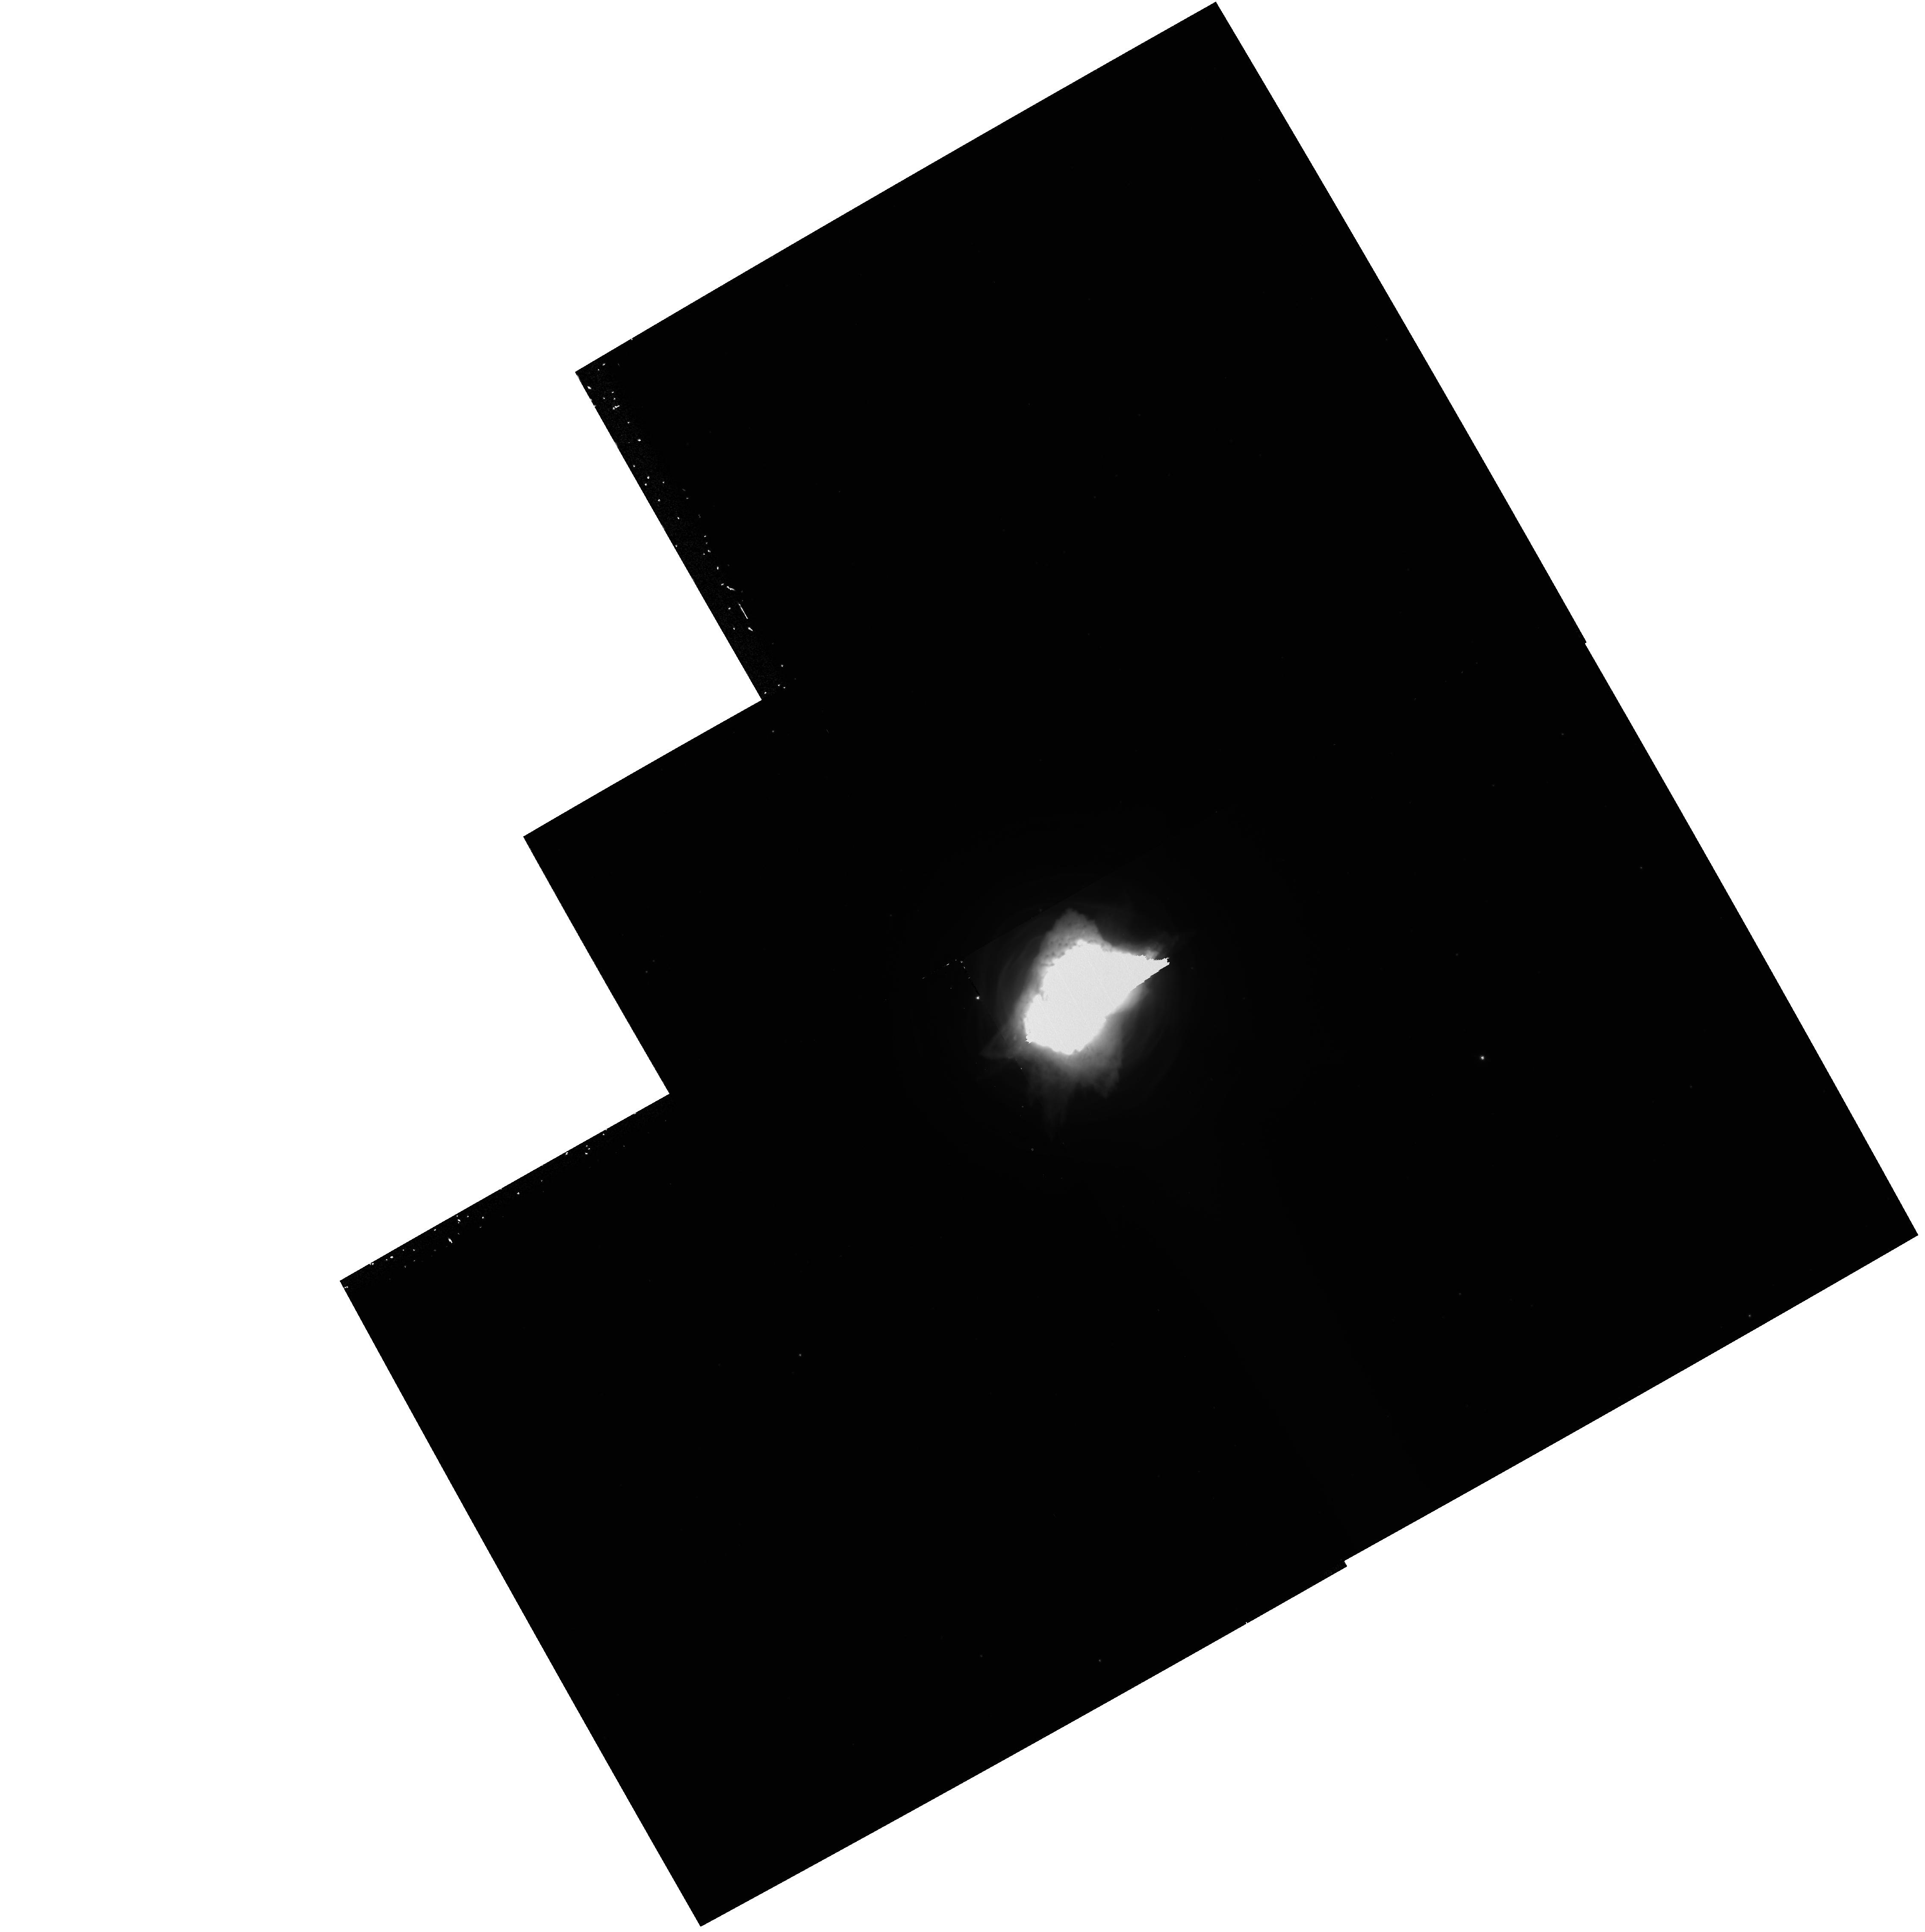
Target: NGC7027. Instrument: WFPC2/PC. Filter: F656N. Exposure: 33 min. Observation ID: hst_6280_02_wfpc2_pc_f656n_u2rh02

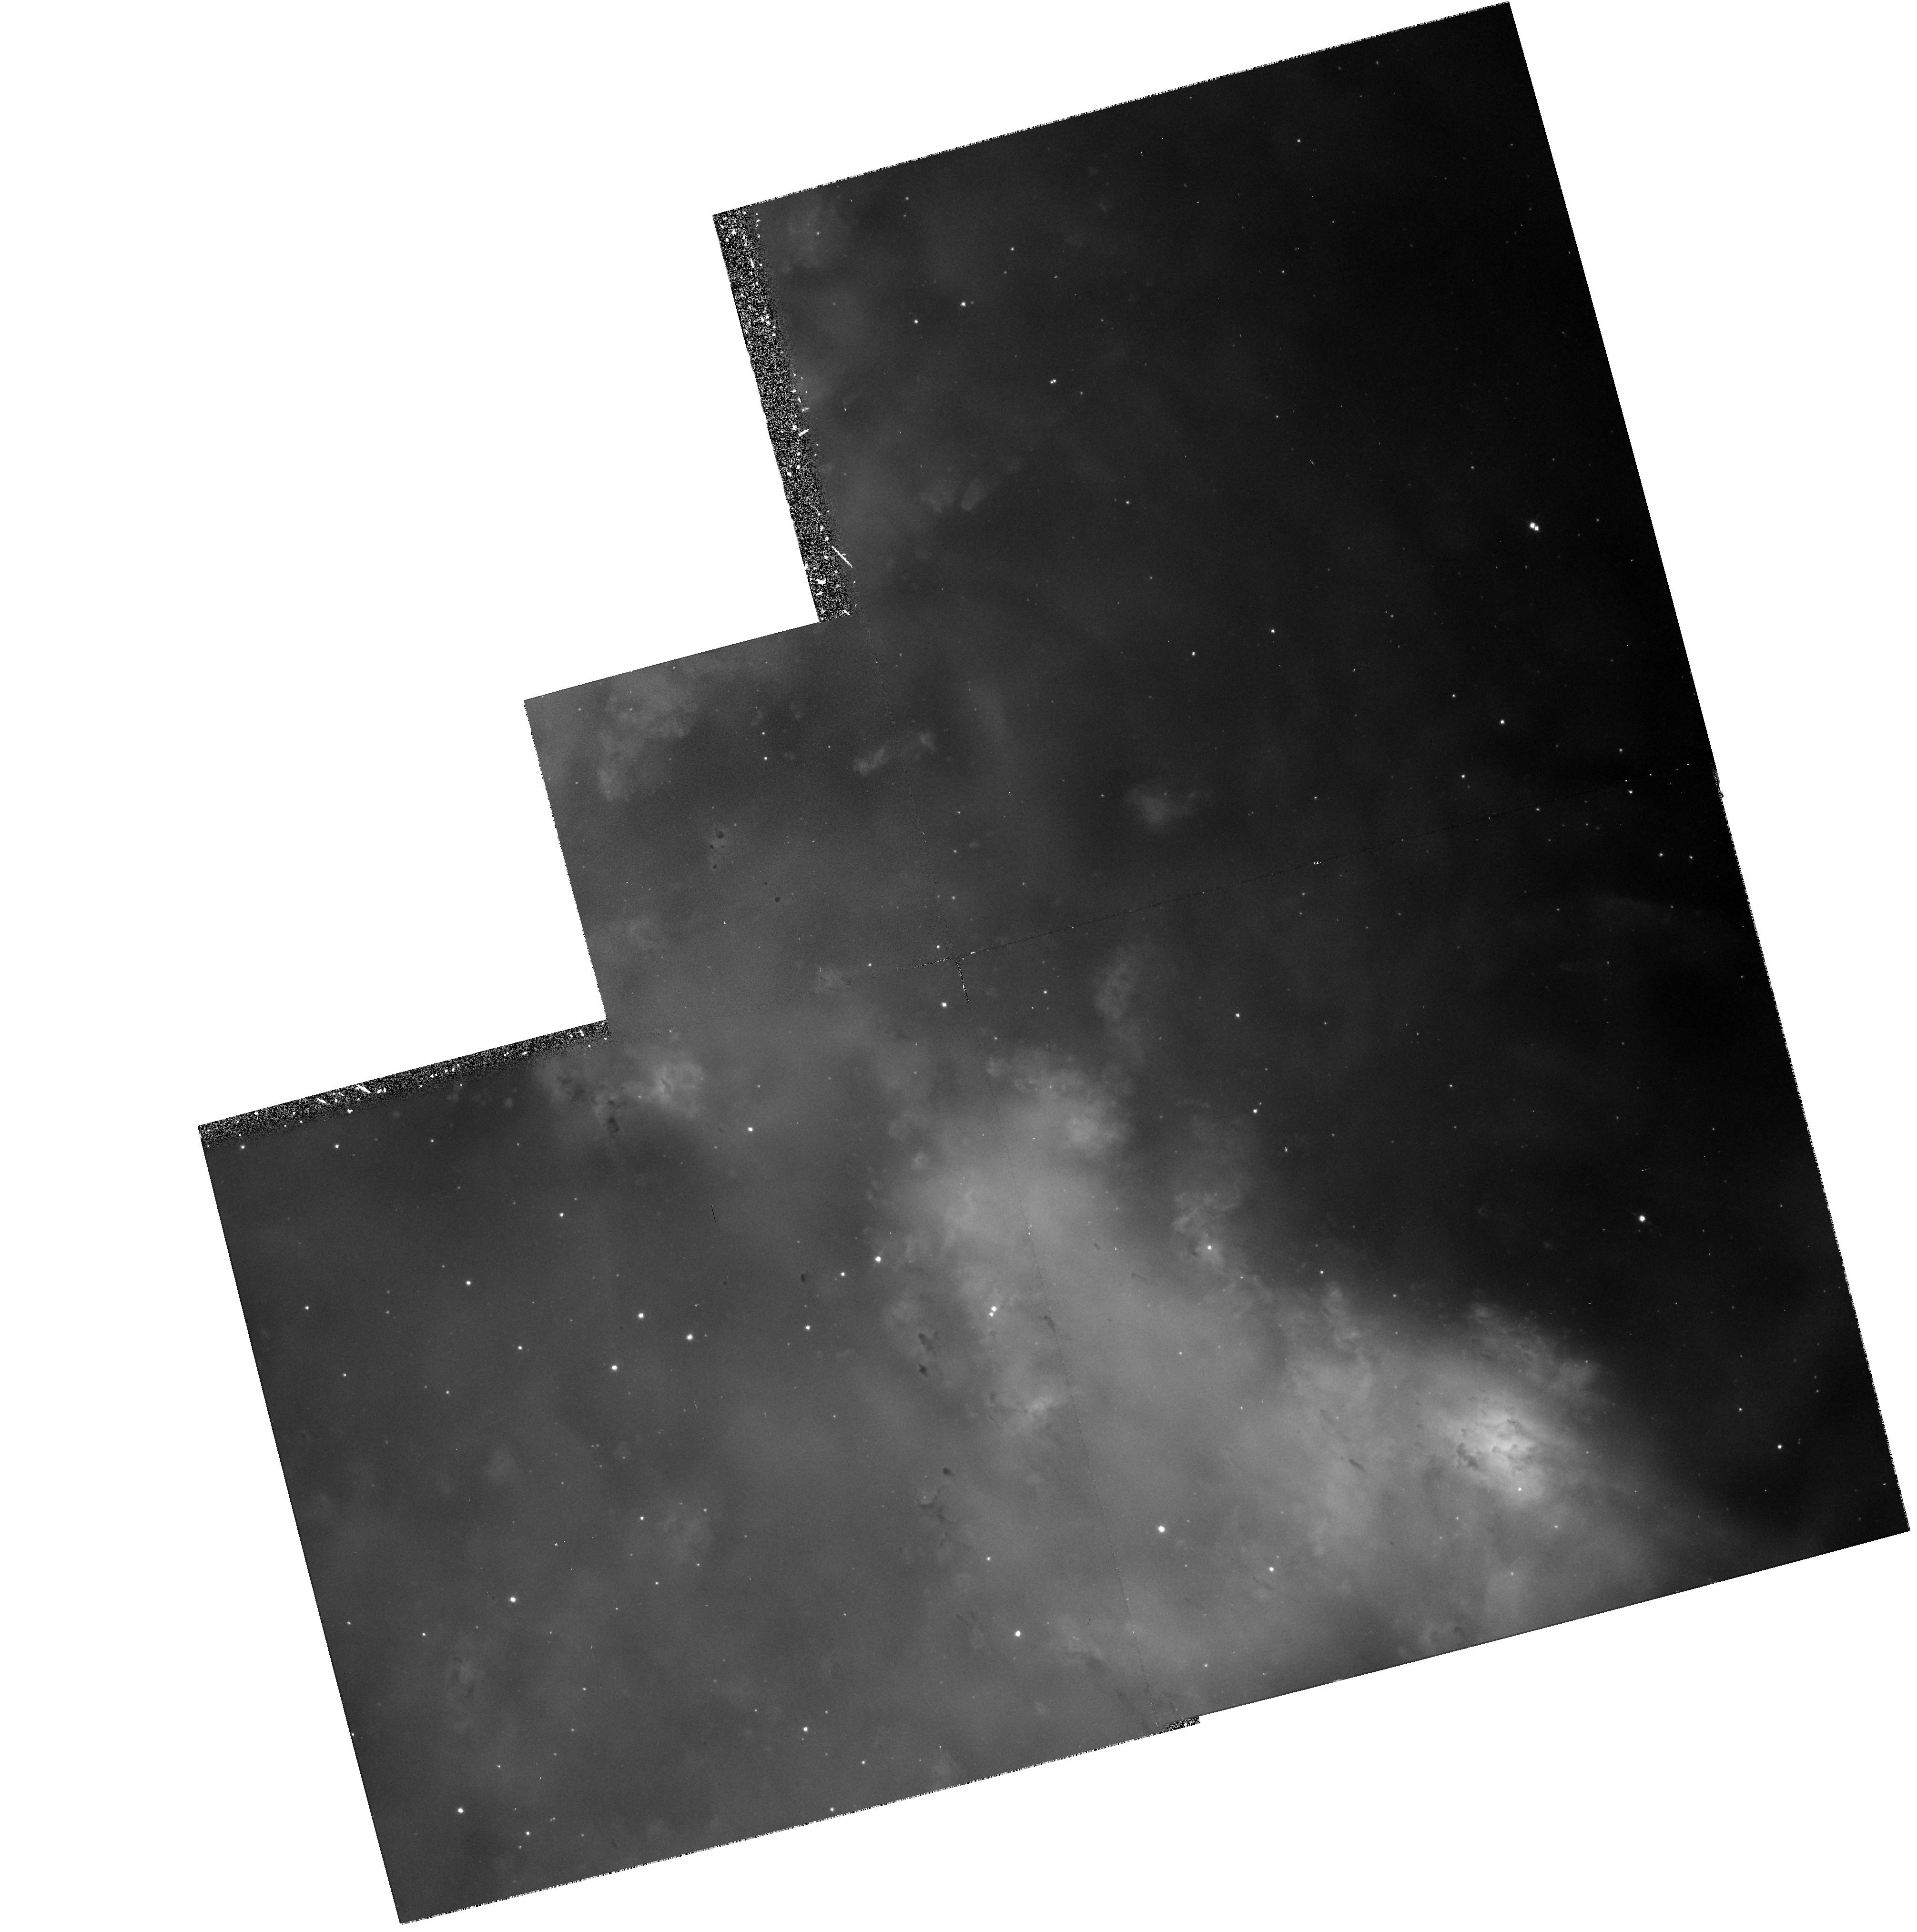
Target: NGC6853. Instrument: WFPC2/PC. Filter: F656N. Exposure: 33 min. Observation ID: hst_6280_01_wfpc2_pc_f656n_u2rh01

PLANETARY NEBULAR STRUCTURE (WC03): CYCLE 5 (PI: Westphal, J. A.)

Observations of planetary nebulae utilizing the WF/PC are based upon the high angular resolution achievable. Seeing limited images of NGC 7293 the Helix Nebula resolve structures down to the order of E+15 cm. At 0.1 arcsec resolution, structures as small as E+14 to E+15 cm should be resolvable in a number of planetary nebulae. At these dimensions velocities of a few km/sec correspond to transit times of less than 100 years yet some of these condensations occur as filaments some 10 to 100 times the narrow width. What accounts for these "long lived" condensations? Can they be explained as ionization structures, shock fronts or successive shell ejections? Is there a pattern of mass loss as polar plumes or equatorial disks or magnetic containment? The possibility of addressing these aspects of stellar mass loss are tremendously enhanced by the resolution possible with WF/PC. The other objective of this program is to repeat the measurements on a few years baseline in order to study the temporal variations of well defined condensation. This may provide distance determinations as well as dynamical information. The targets/filters are: NGC7293, NGC246 and NGC1360 with F656N and F658N which will isolate H-Alpha and [NII] respectively. NGC7293, NGC6853 and NGC 7027 are reobserved with F656N.